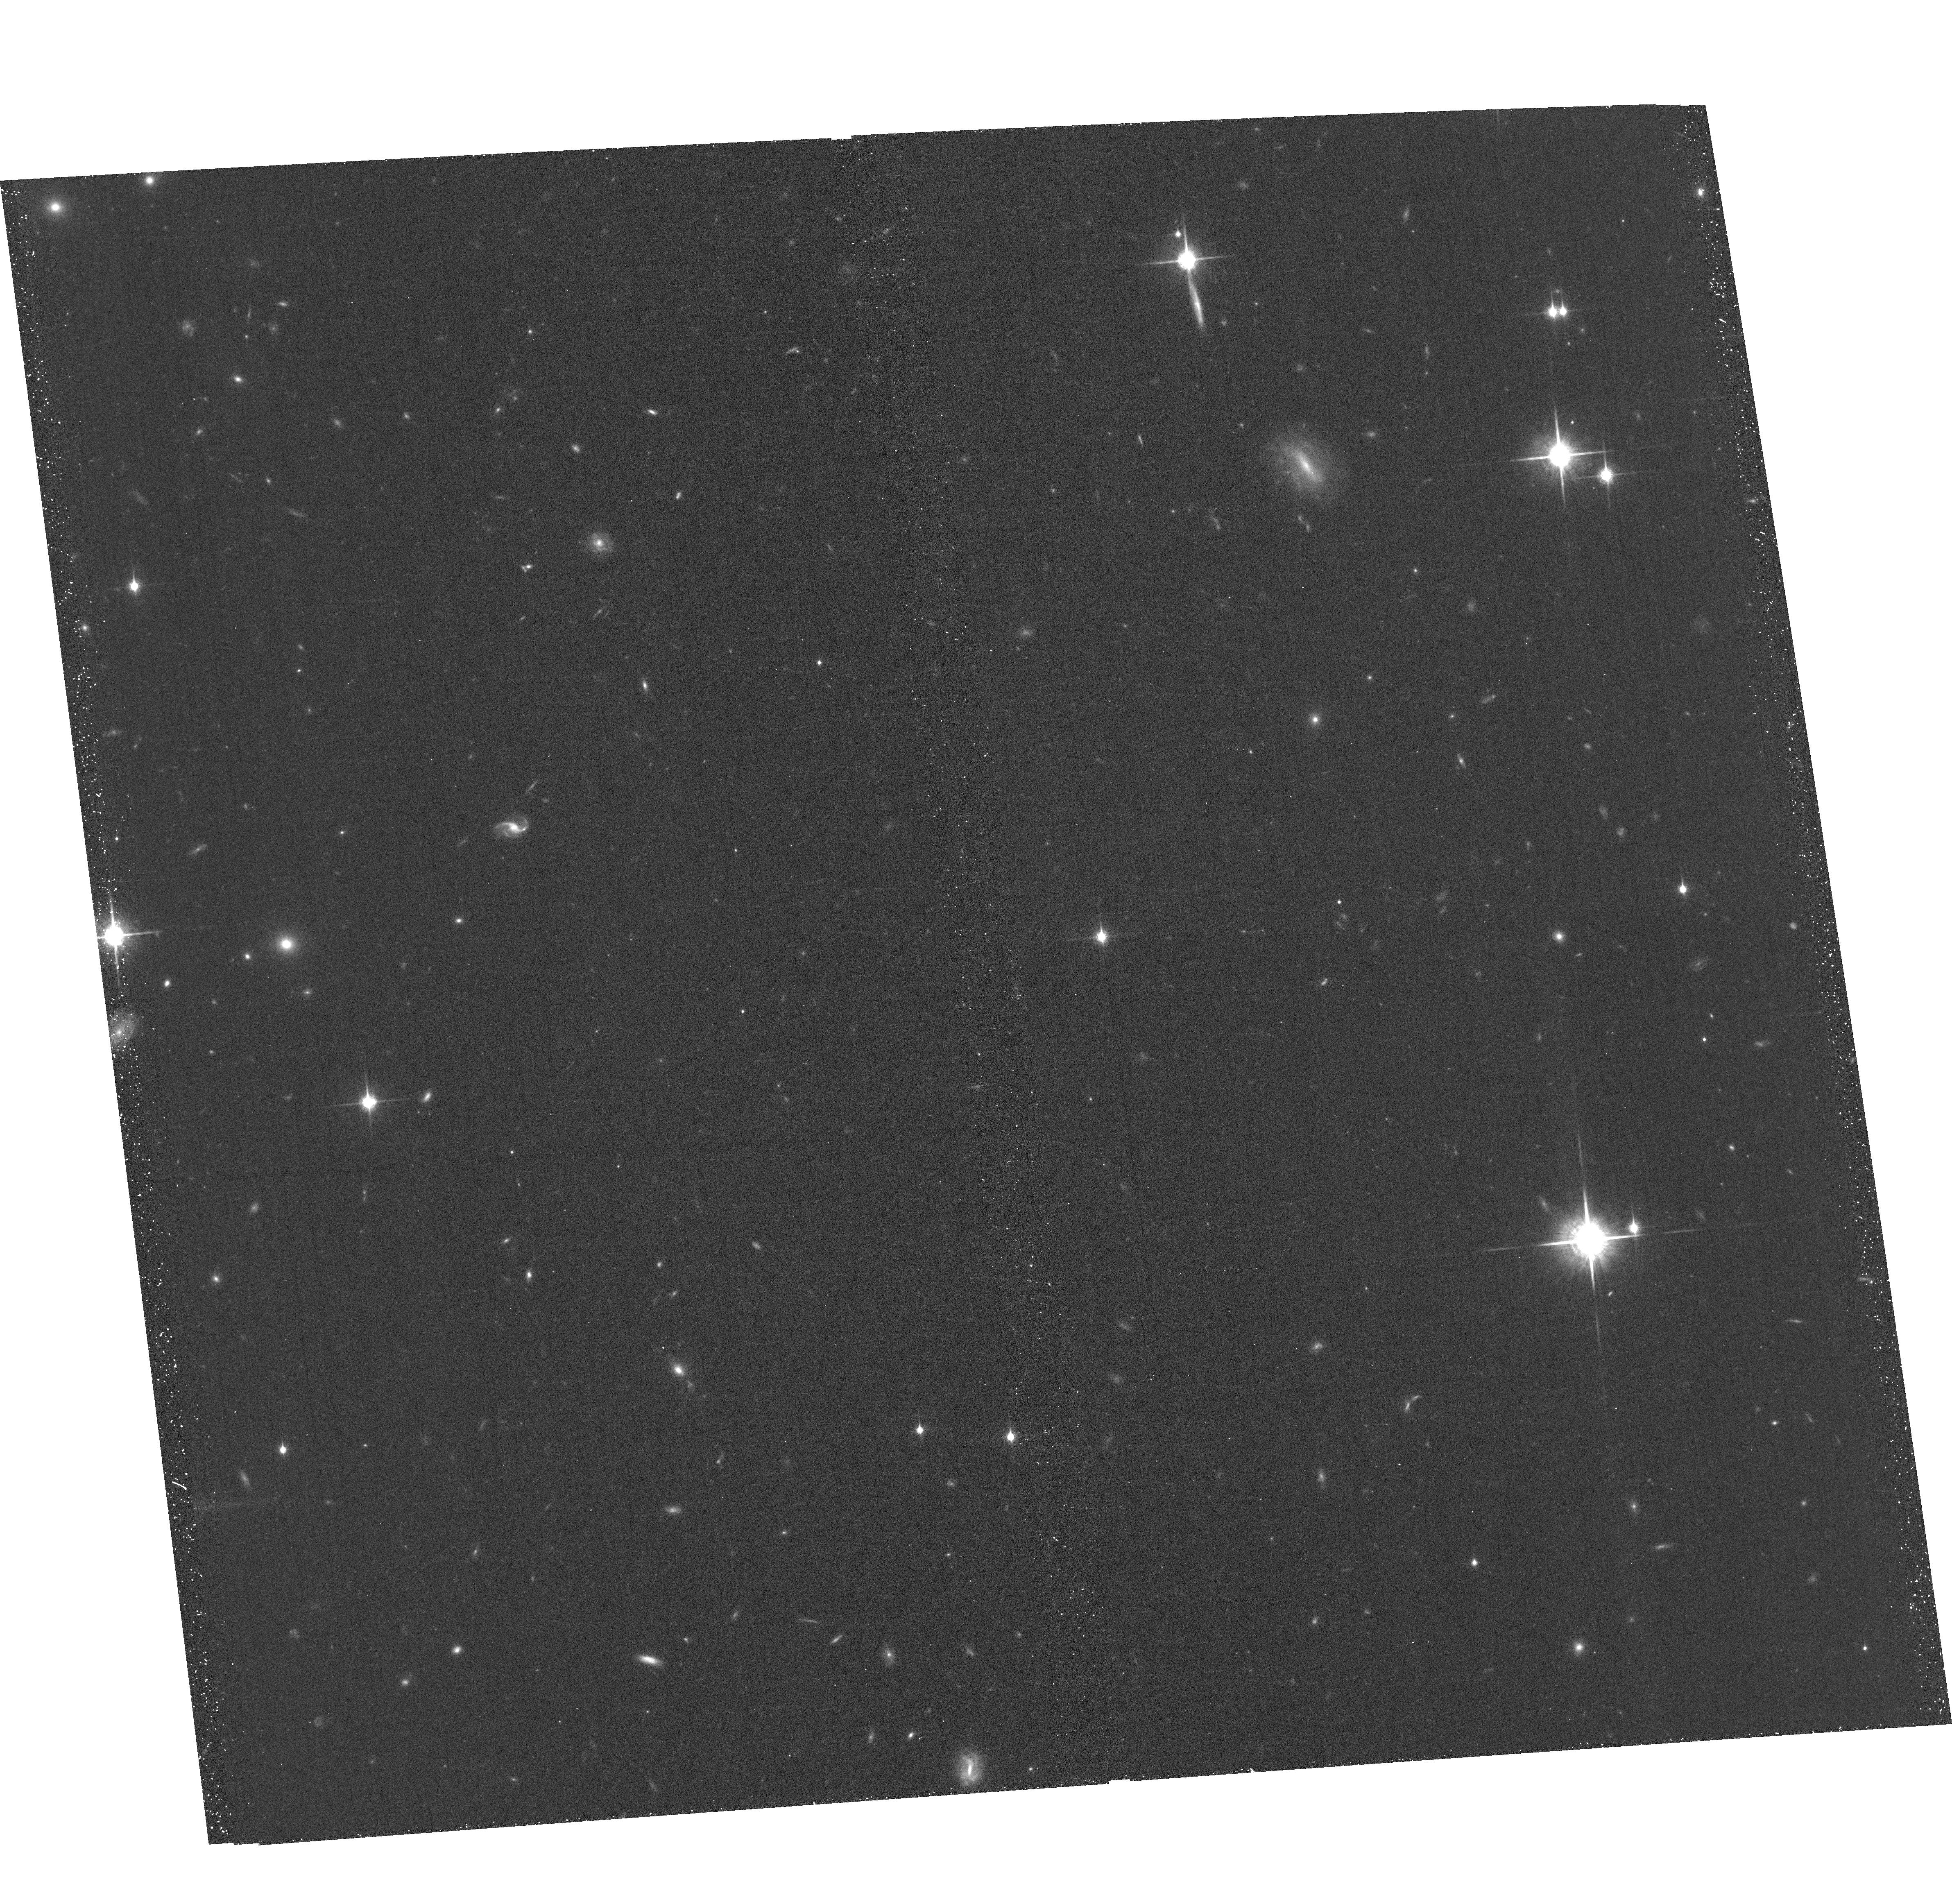
Target: WISEJ090649.35+473538.5
Instrument: ACS/WFC
Filter: F850LP
Exposure: 39 min
Observation ID: hst_16725_02_acs_wfc_f850lp_jemo02

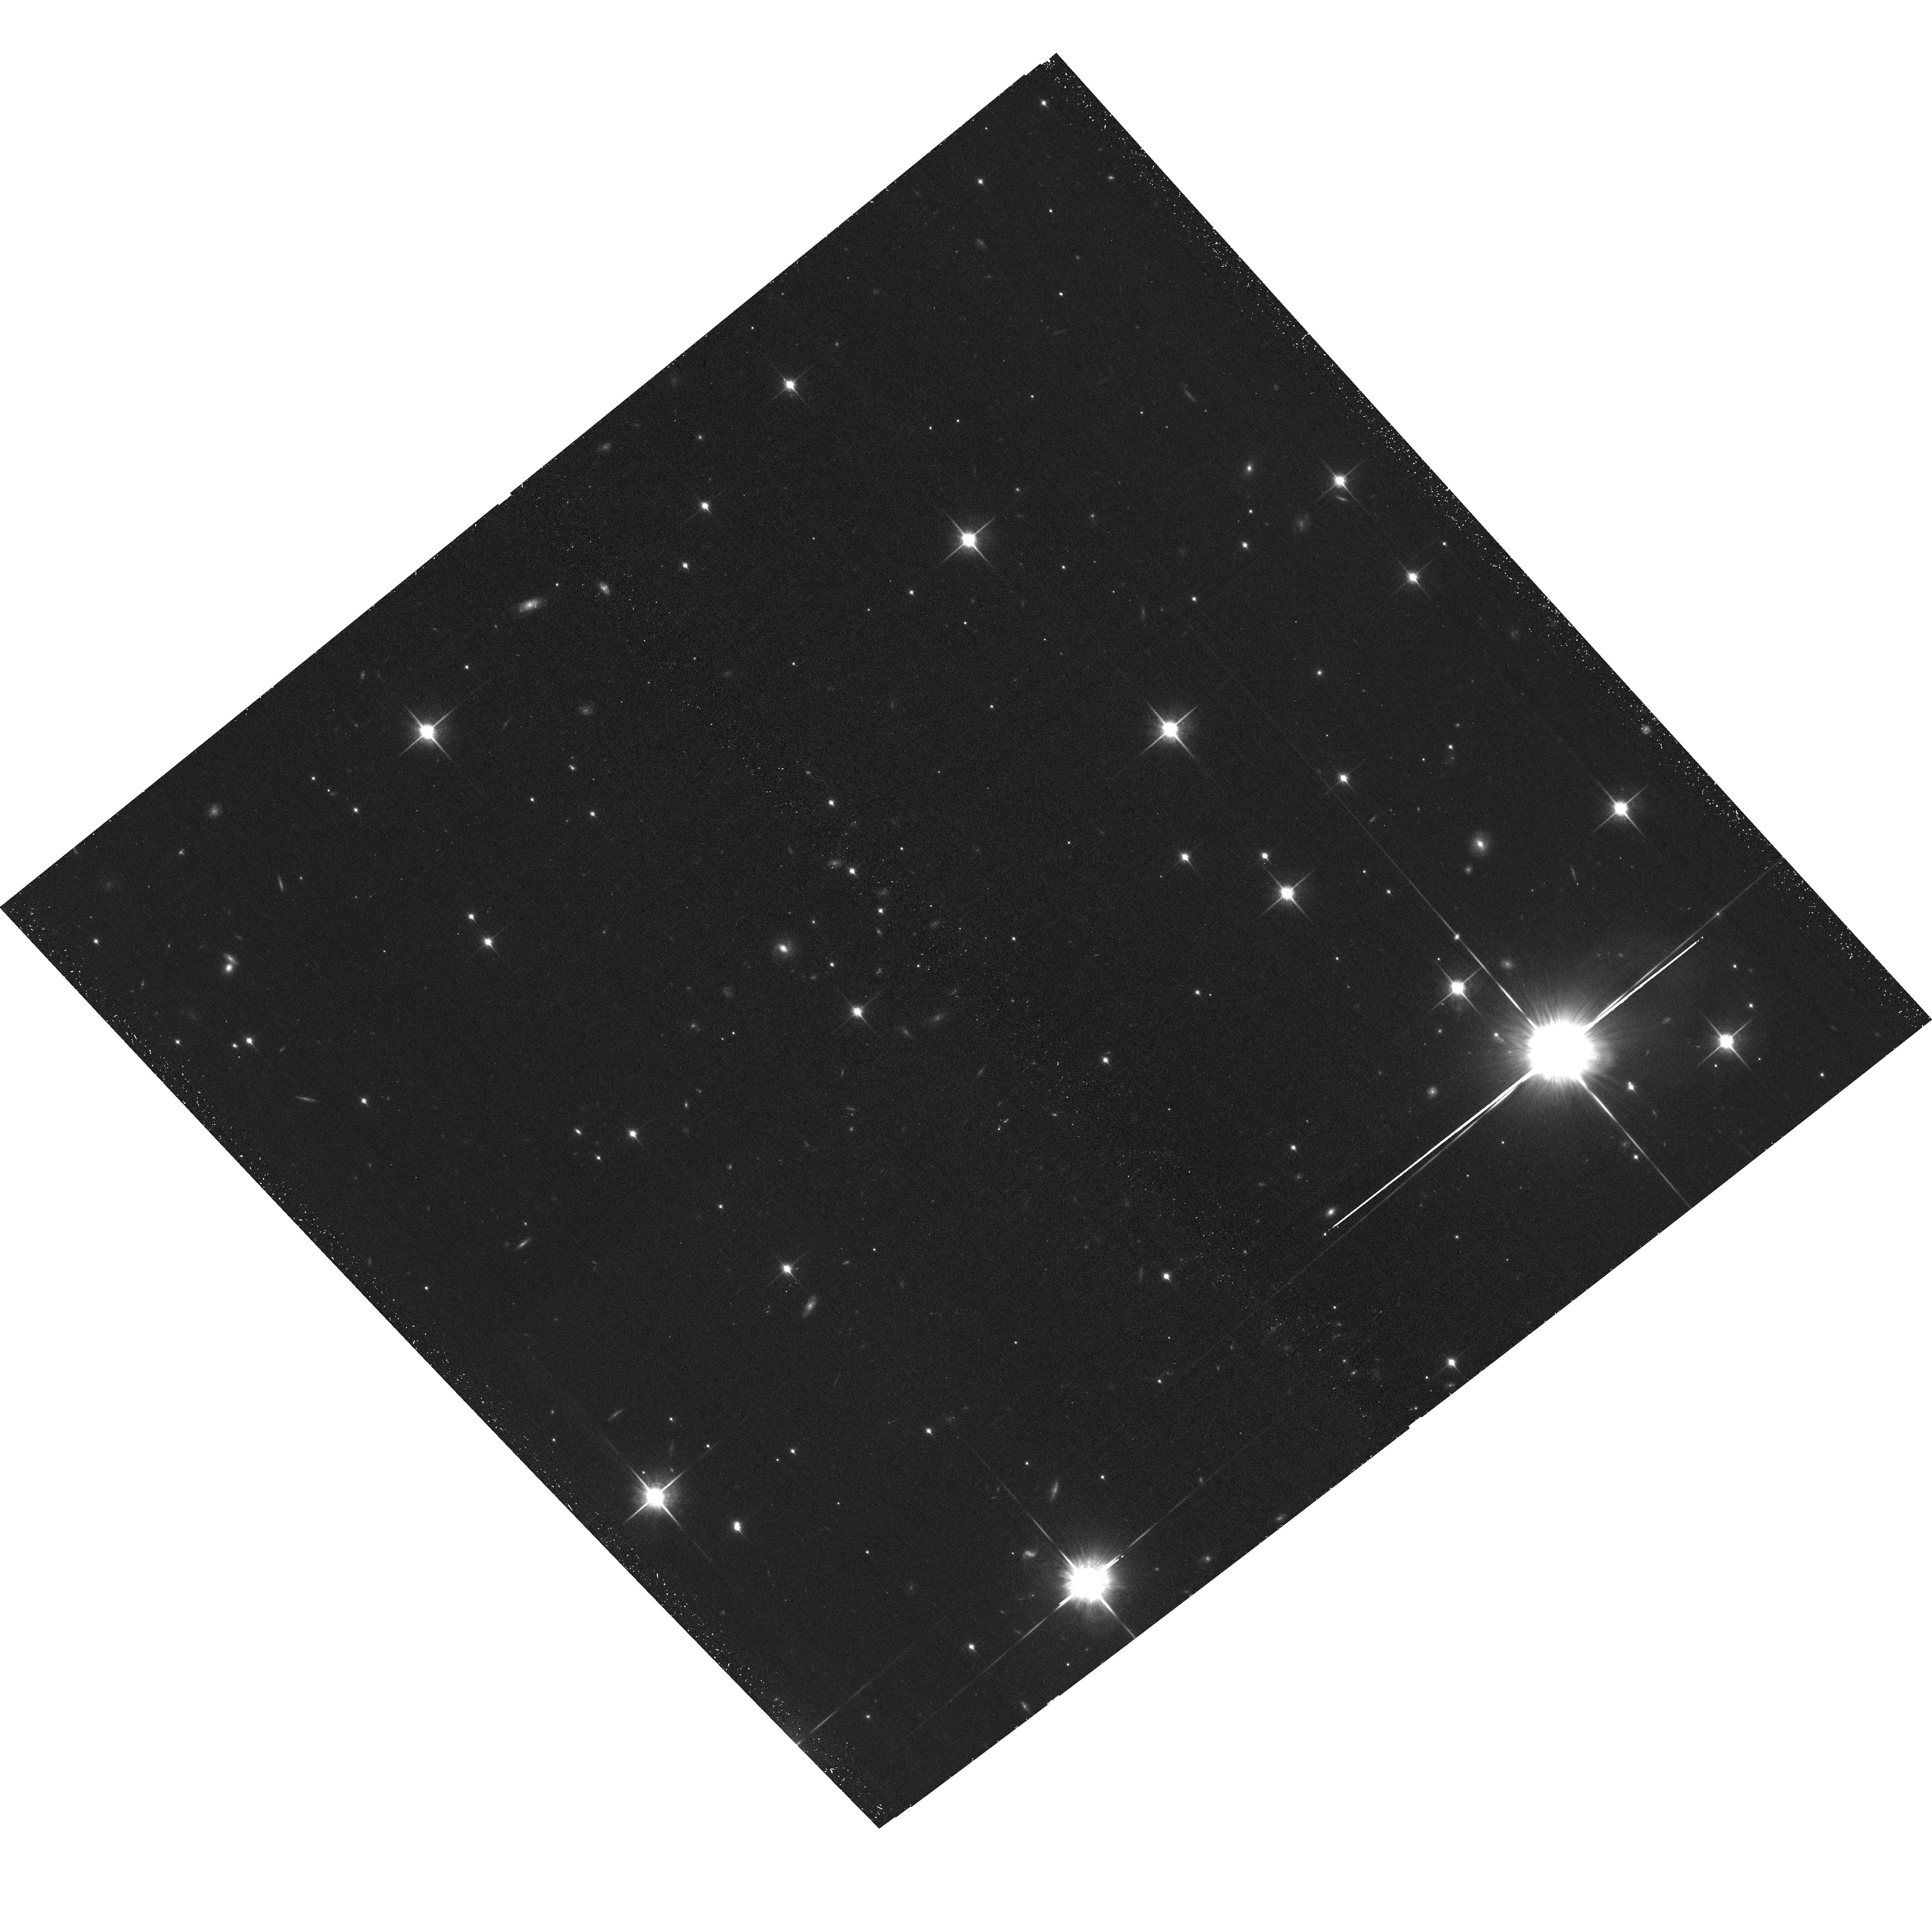
Target: WISEJ014656.66+423410.0
Instrument: ACS/WFC
Filter: F850LP
Exposure: 38 min
Observation ID: hst_16725_01_acs_wfc_f850lp_jemo01

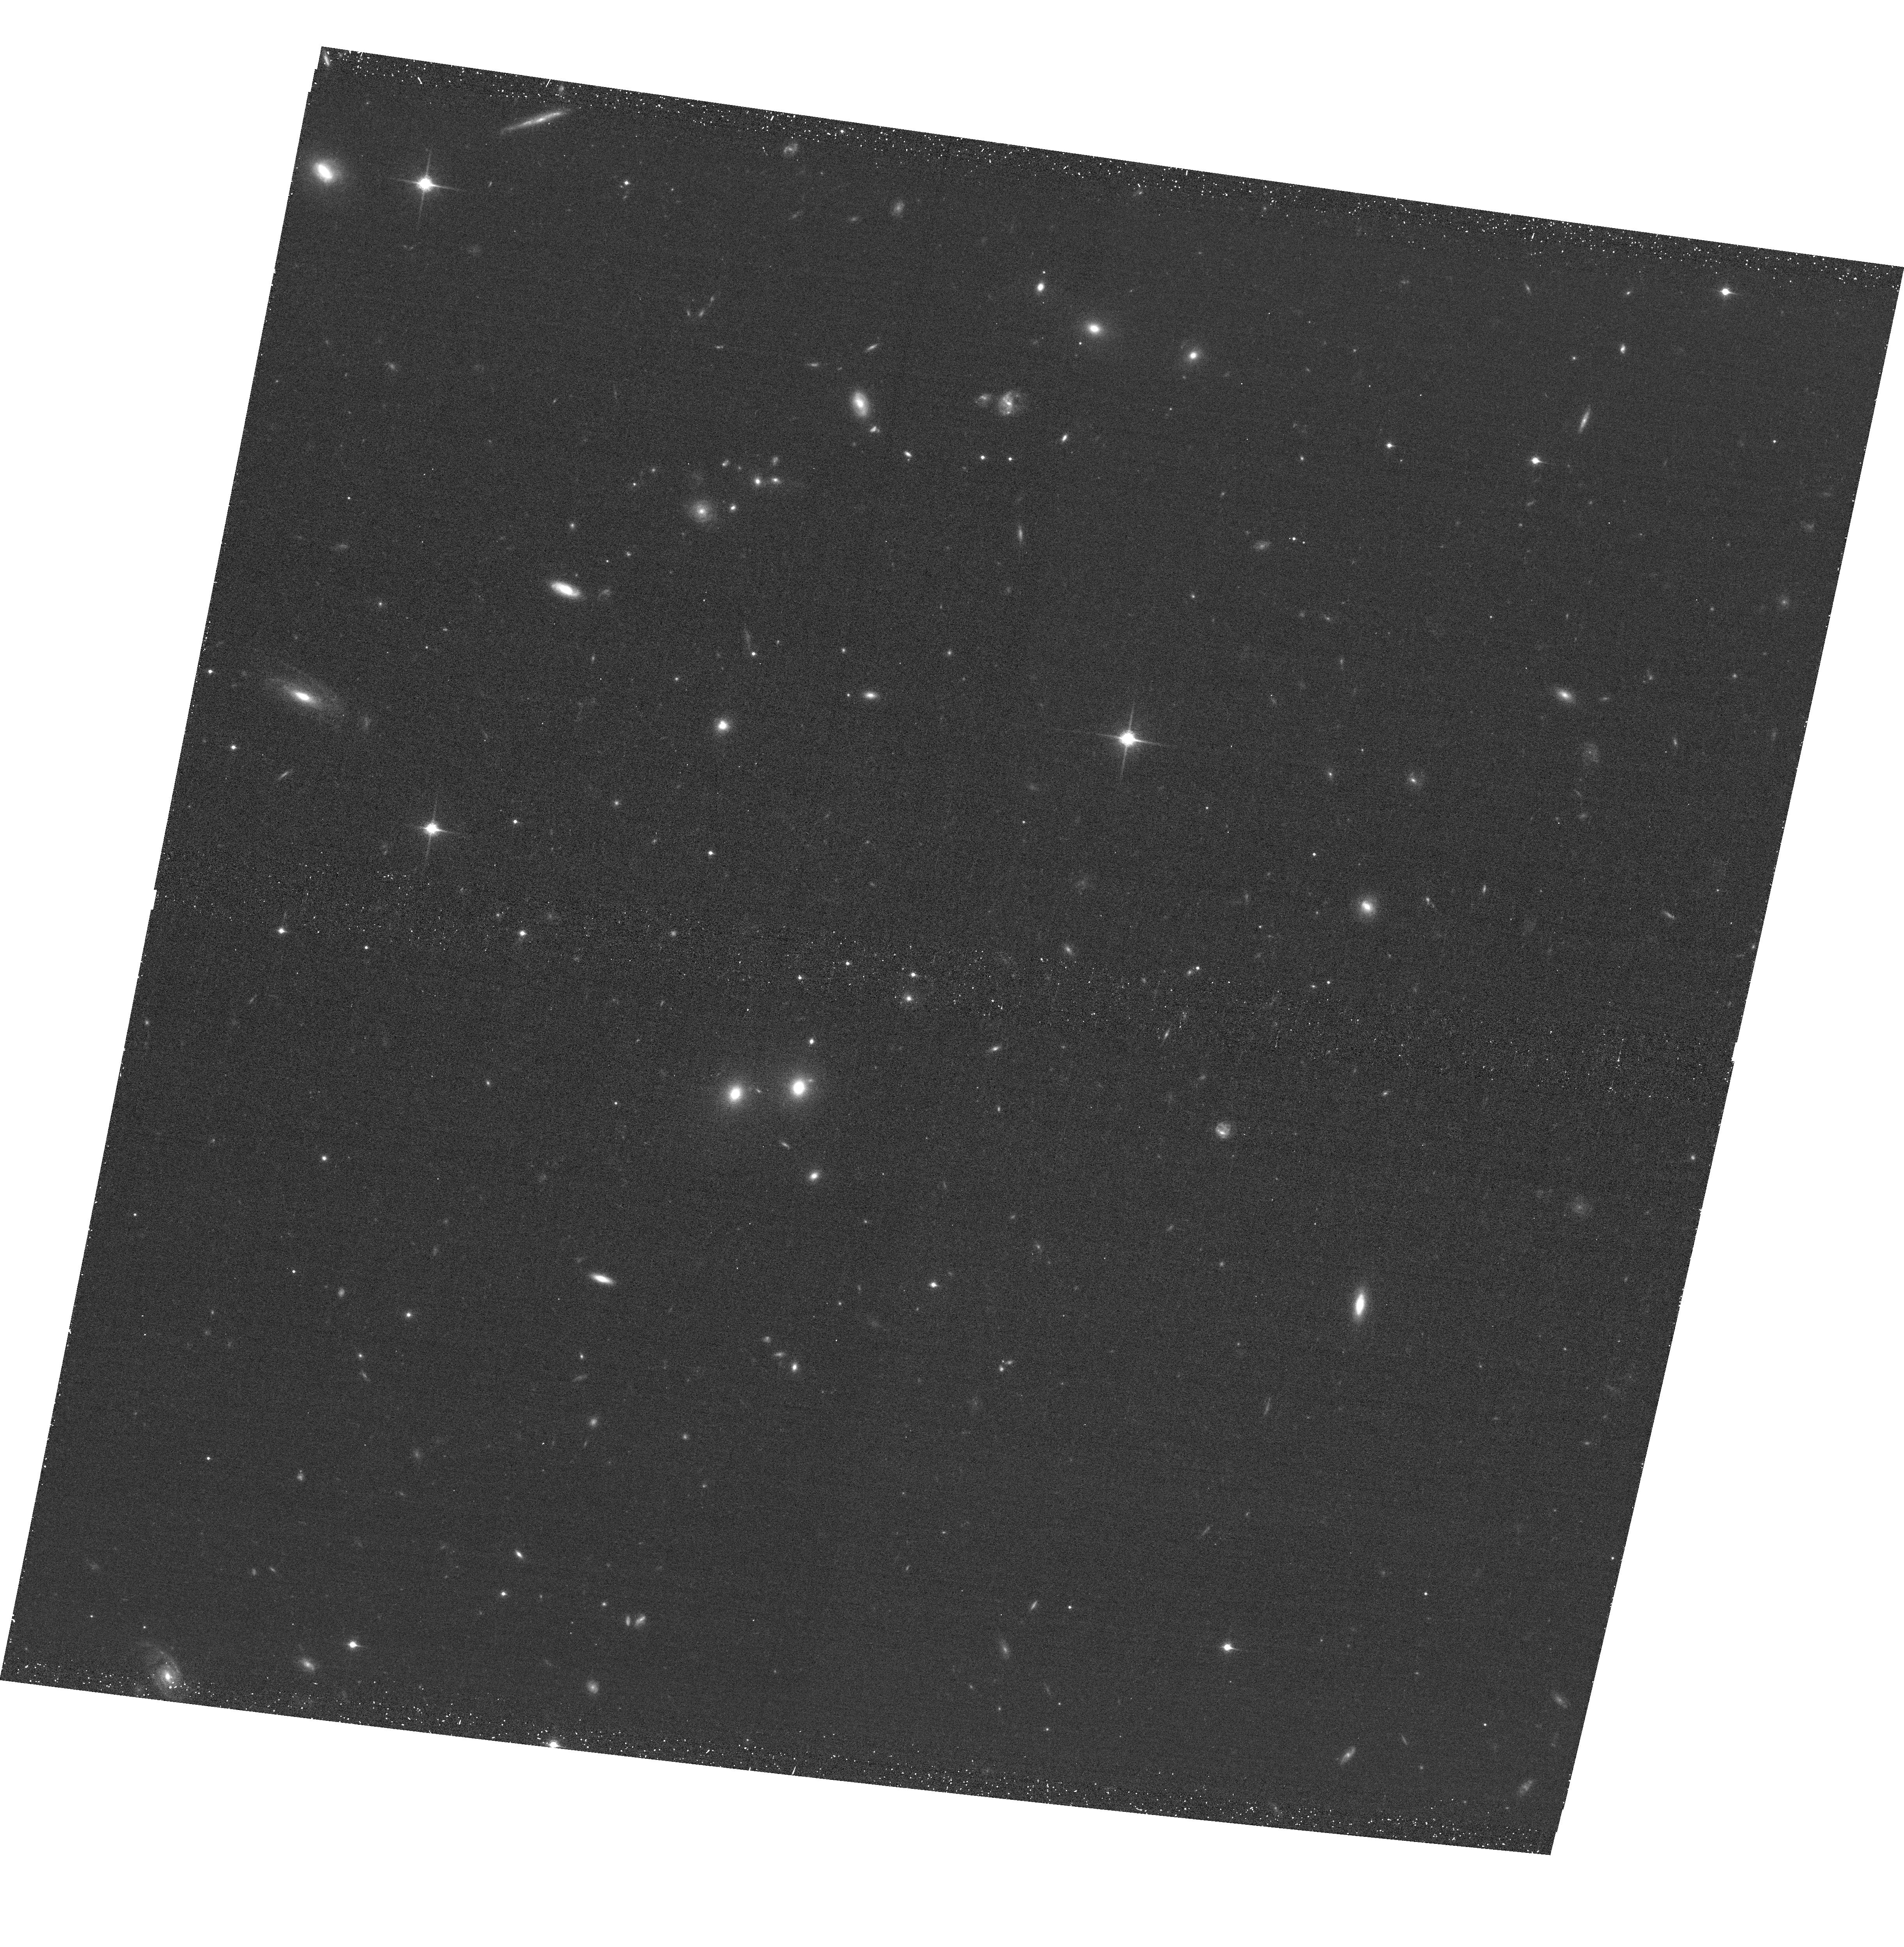
Target: CFBDSIRJ145829+101343
Instrument: ACS/WFC
Filter: F850LP
Exposure: 37 min
Observation ID: hst_16725_03_acs_wfc_f850lp_jemo03

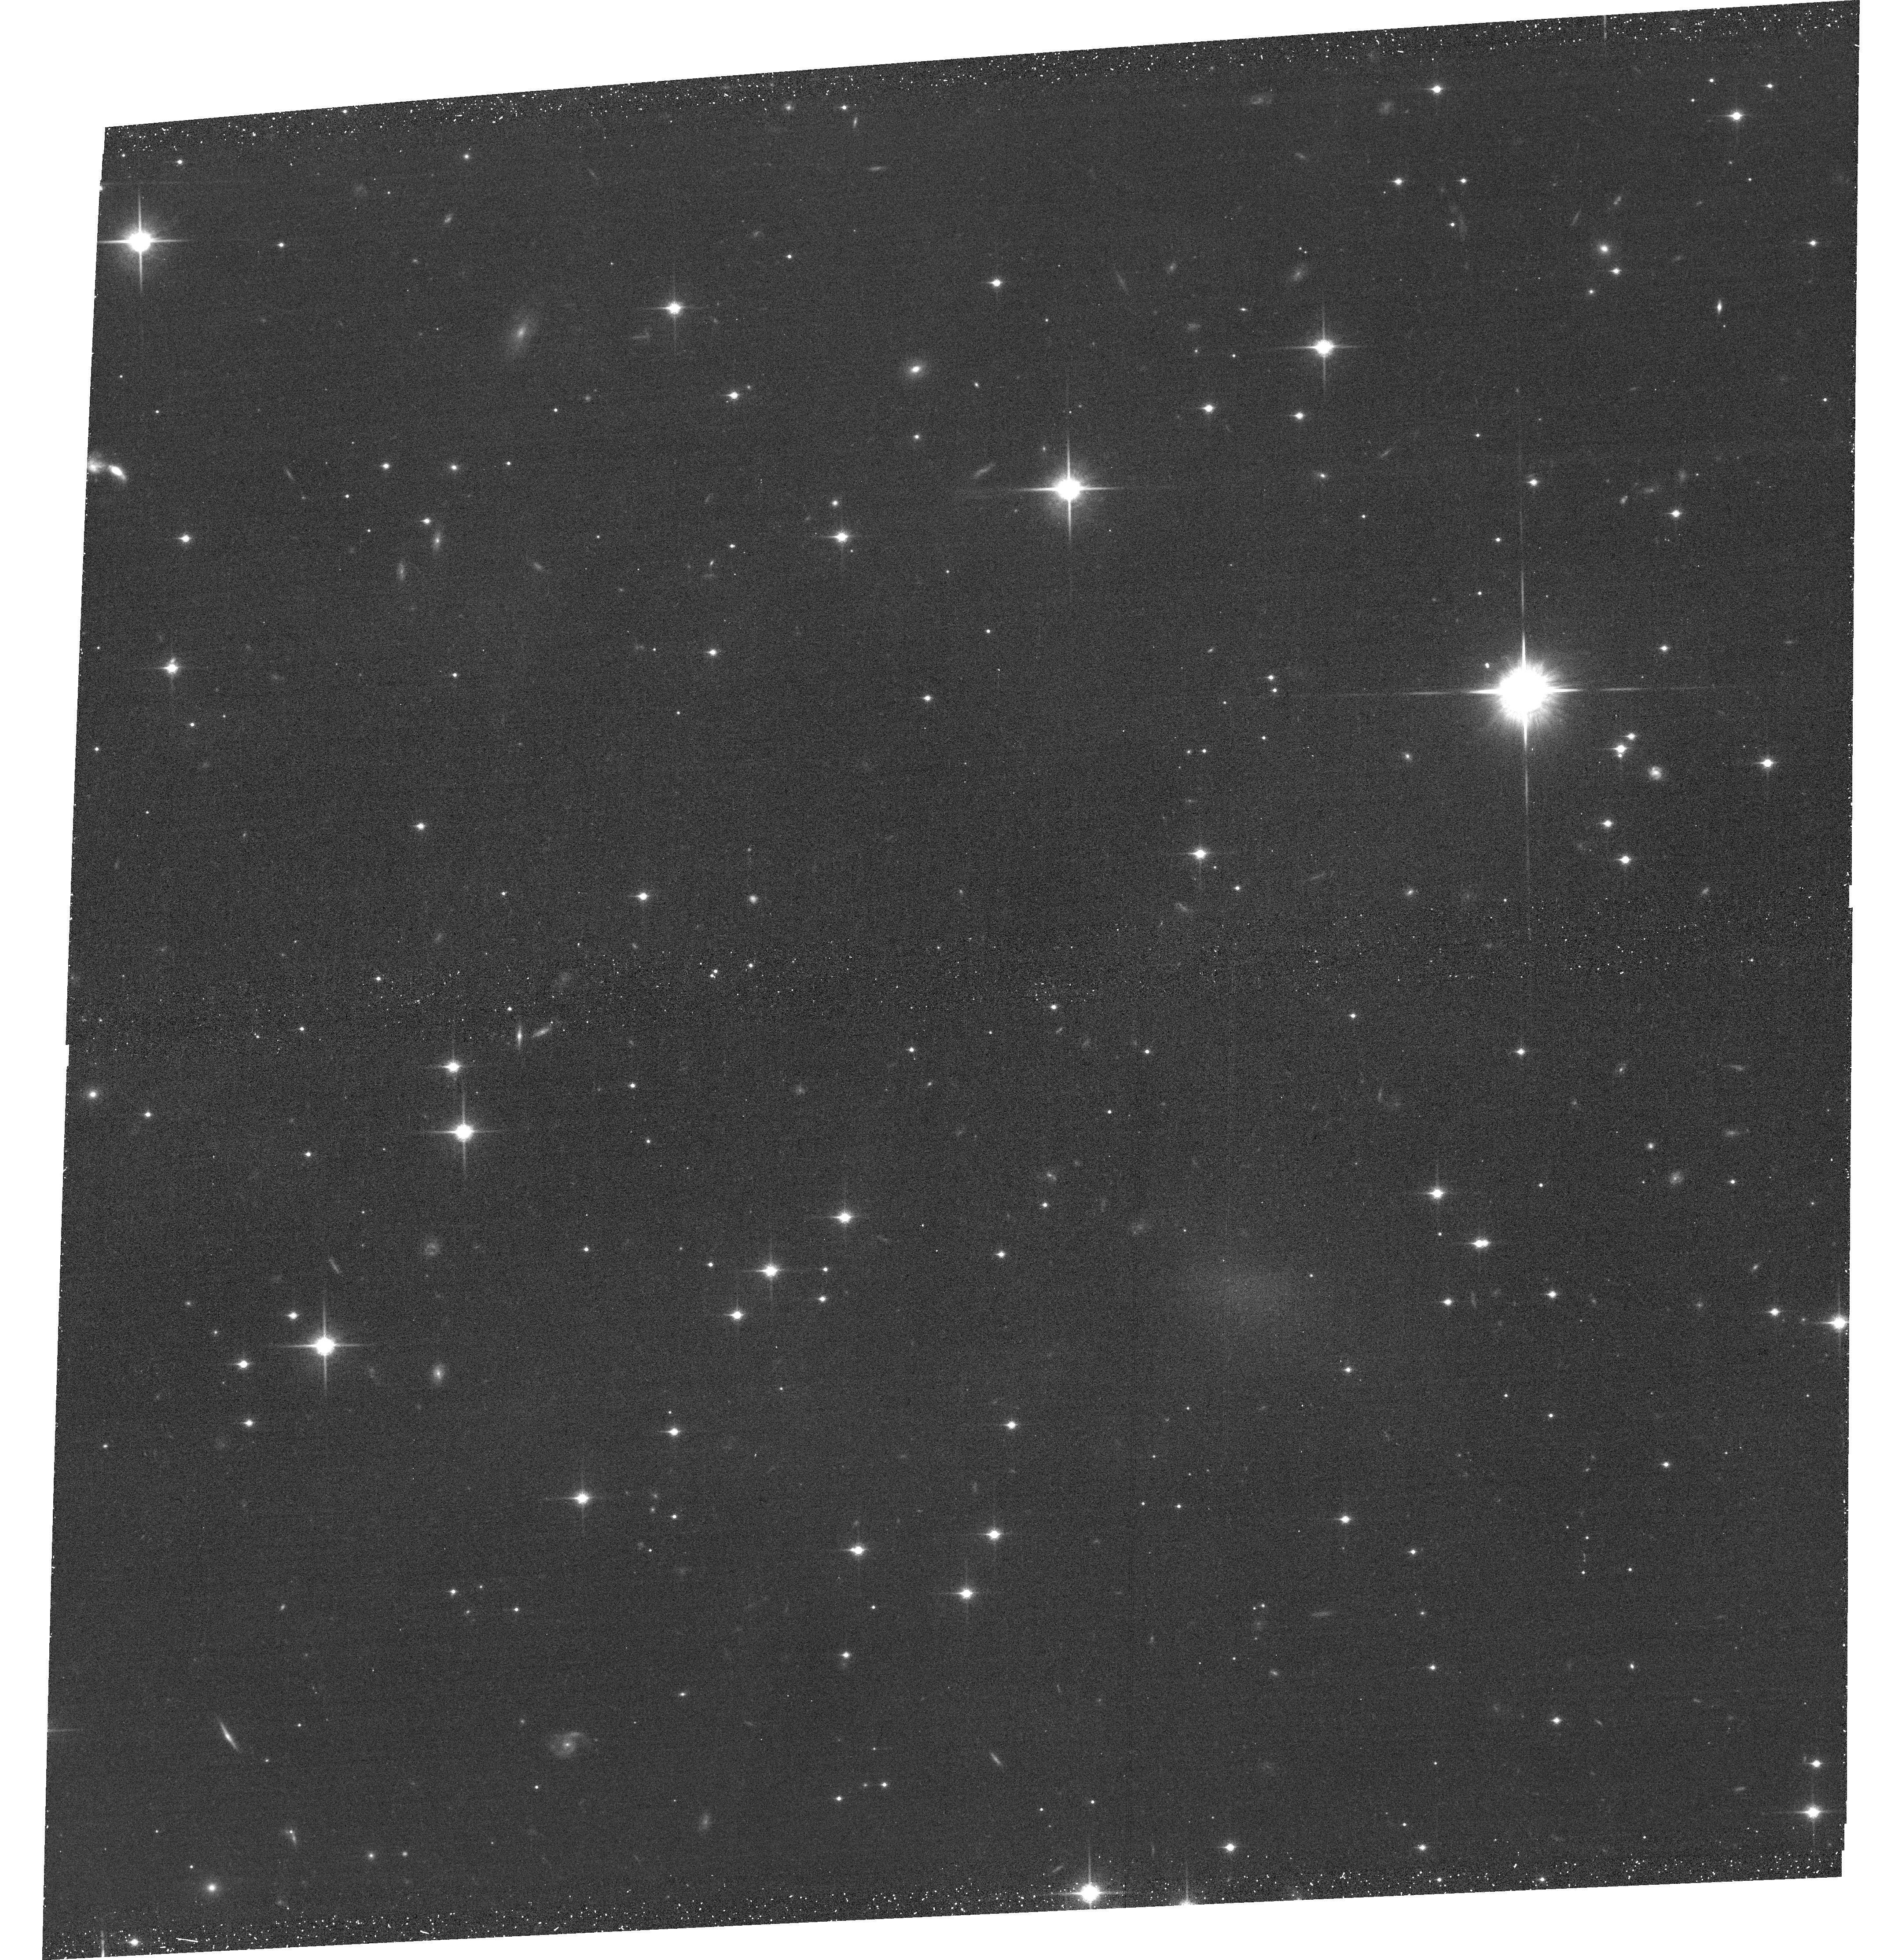
Target: WISEPCJ201546.27+664645.1
Instrument: ACS/WFC
Filter: F850LP
Exposure: 43 min
Observation ID: hst_16725_04_acs_wfc_f850lp_jemo04

Dynamical Masses of the Coldest Brown Dwarfs (PI: Dupuy, Trent J.)

On the cusp of the JWST era, we are still lacking mass measurements for the coldest brown dwarfs, even though mass is crucial for testing substellar models. We propose a 3-year orbit monitoring program to obtain the first sample of dynamical masses at temperatures of 400-800 K. With projected separations of only 1-3 AU, our targets are among the tightest and faintest substellar visual binaries ever found, discovered at the extreme limits of existing facilities. Resolved astrometry, combined with existing parallax data, is needed to measure their orbits, and only HST can deliver the high-precision monitoring required. These systems, composed entirely of T8-Y0 dwarfs, are likely to be the only such binaries amenable to direct mass measurements within the decade.